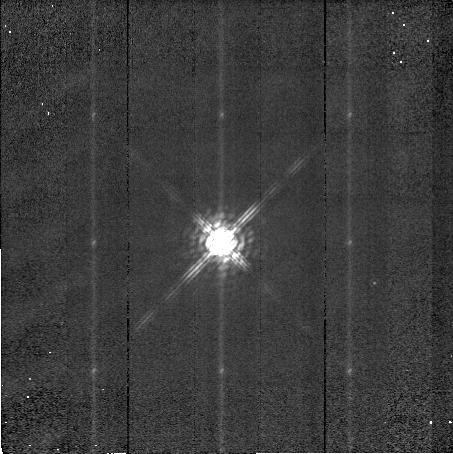
Target: HDE283812. Instrument: NICMOS/NIC2. Filter: POL240L. Exposure: 5 min. Observation ID: n48g03060

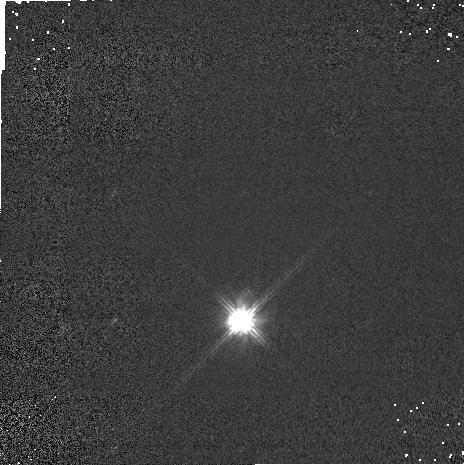
Target: HDE283812. Instrument: NICMOS/NIC1. Filter: POL240S. Exposure: 1 min. Observation ID: n48g03030

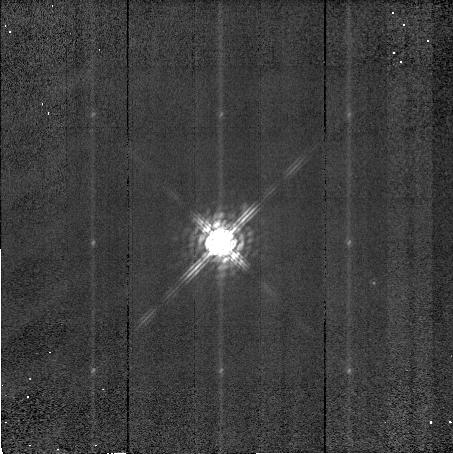
Target: HDE283812. Instrument: NICMOS/NIC2. Filter: POL0L. Exposure: 5 min. Observation ID: n48g03040

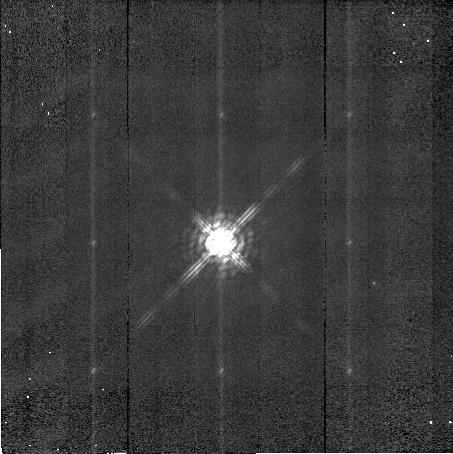
Target: HDE283812. Instrument: NICMOS/NIC2. Filter: POL120L. Exposure: 5 min. Observation ID: n48g03050

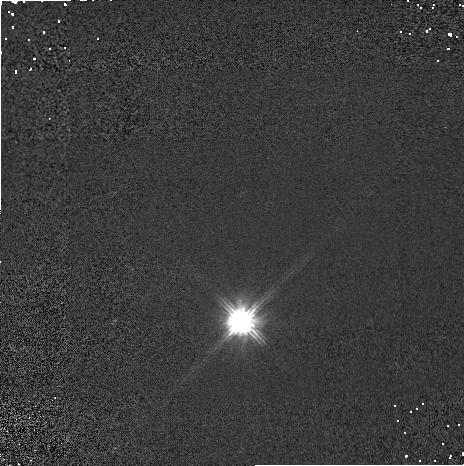
Target: HDE283812. Instrument: NICMOS/NIC1. Filter: POL120S. Exposure: 1 min. Observation ID: n48g03020

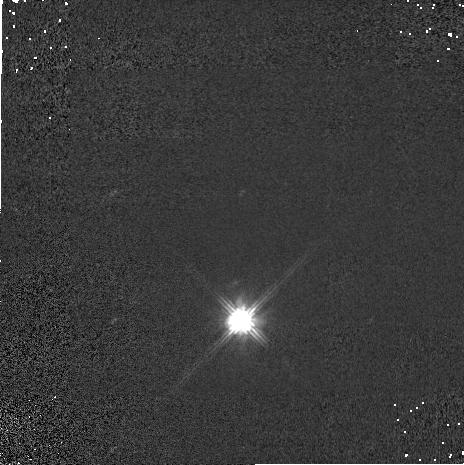
Target: HDE283812. Instrument: NICMOS/NIC1. Filter: POL0S. Exposure: 1 min. Observation ID: n48g03010

Polarizers Calibration (PI: Axon, David J.)

The polarization and position angle of polarization are measured (at the same ORIENT) for two standard polarized point sources and one extended polarized sources of known J and H band polarization. Also, two HST standard unpolarized point sources are measured to determine the instrumental polarization for each of the three polarizers on NIC1 and NIC2. The polarized sources are again looked at a second epoch with a different ORIENT.